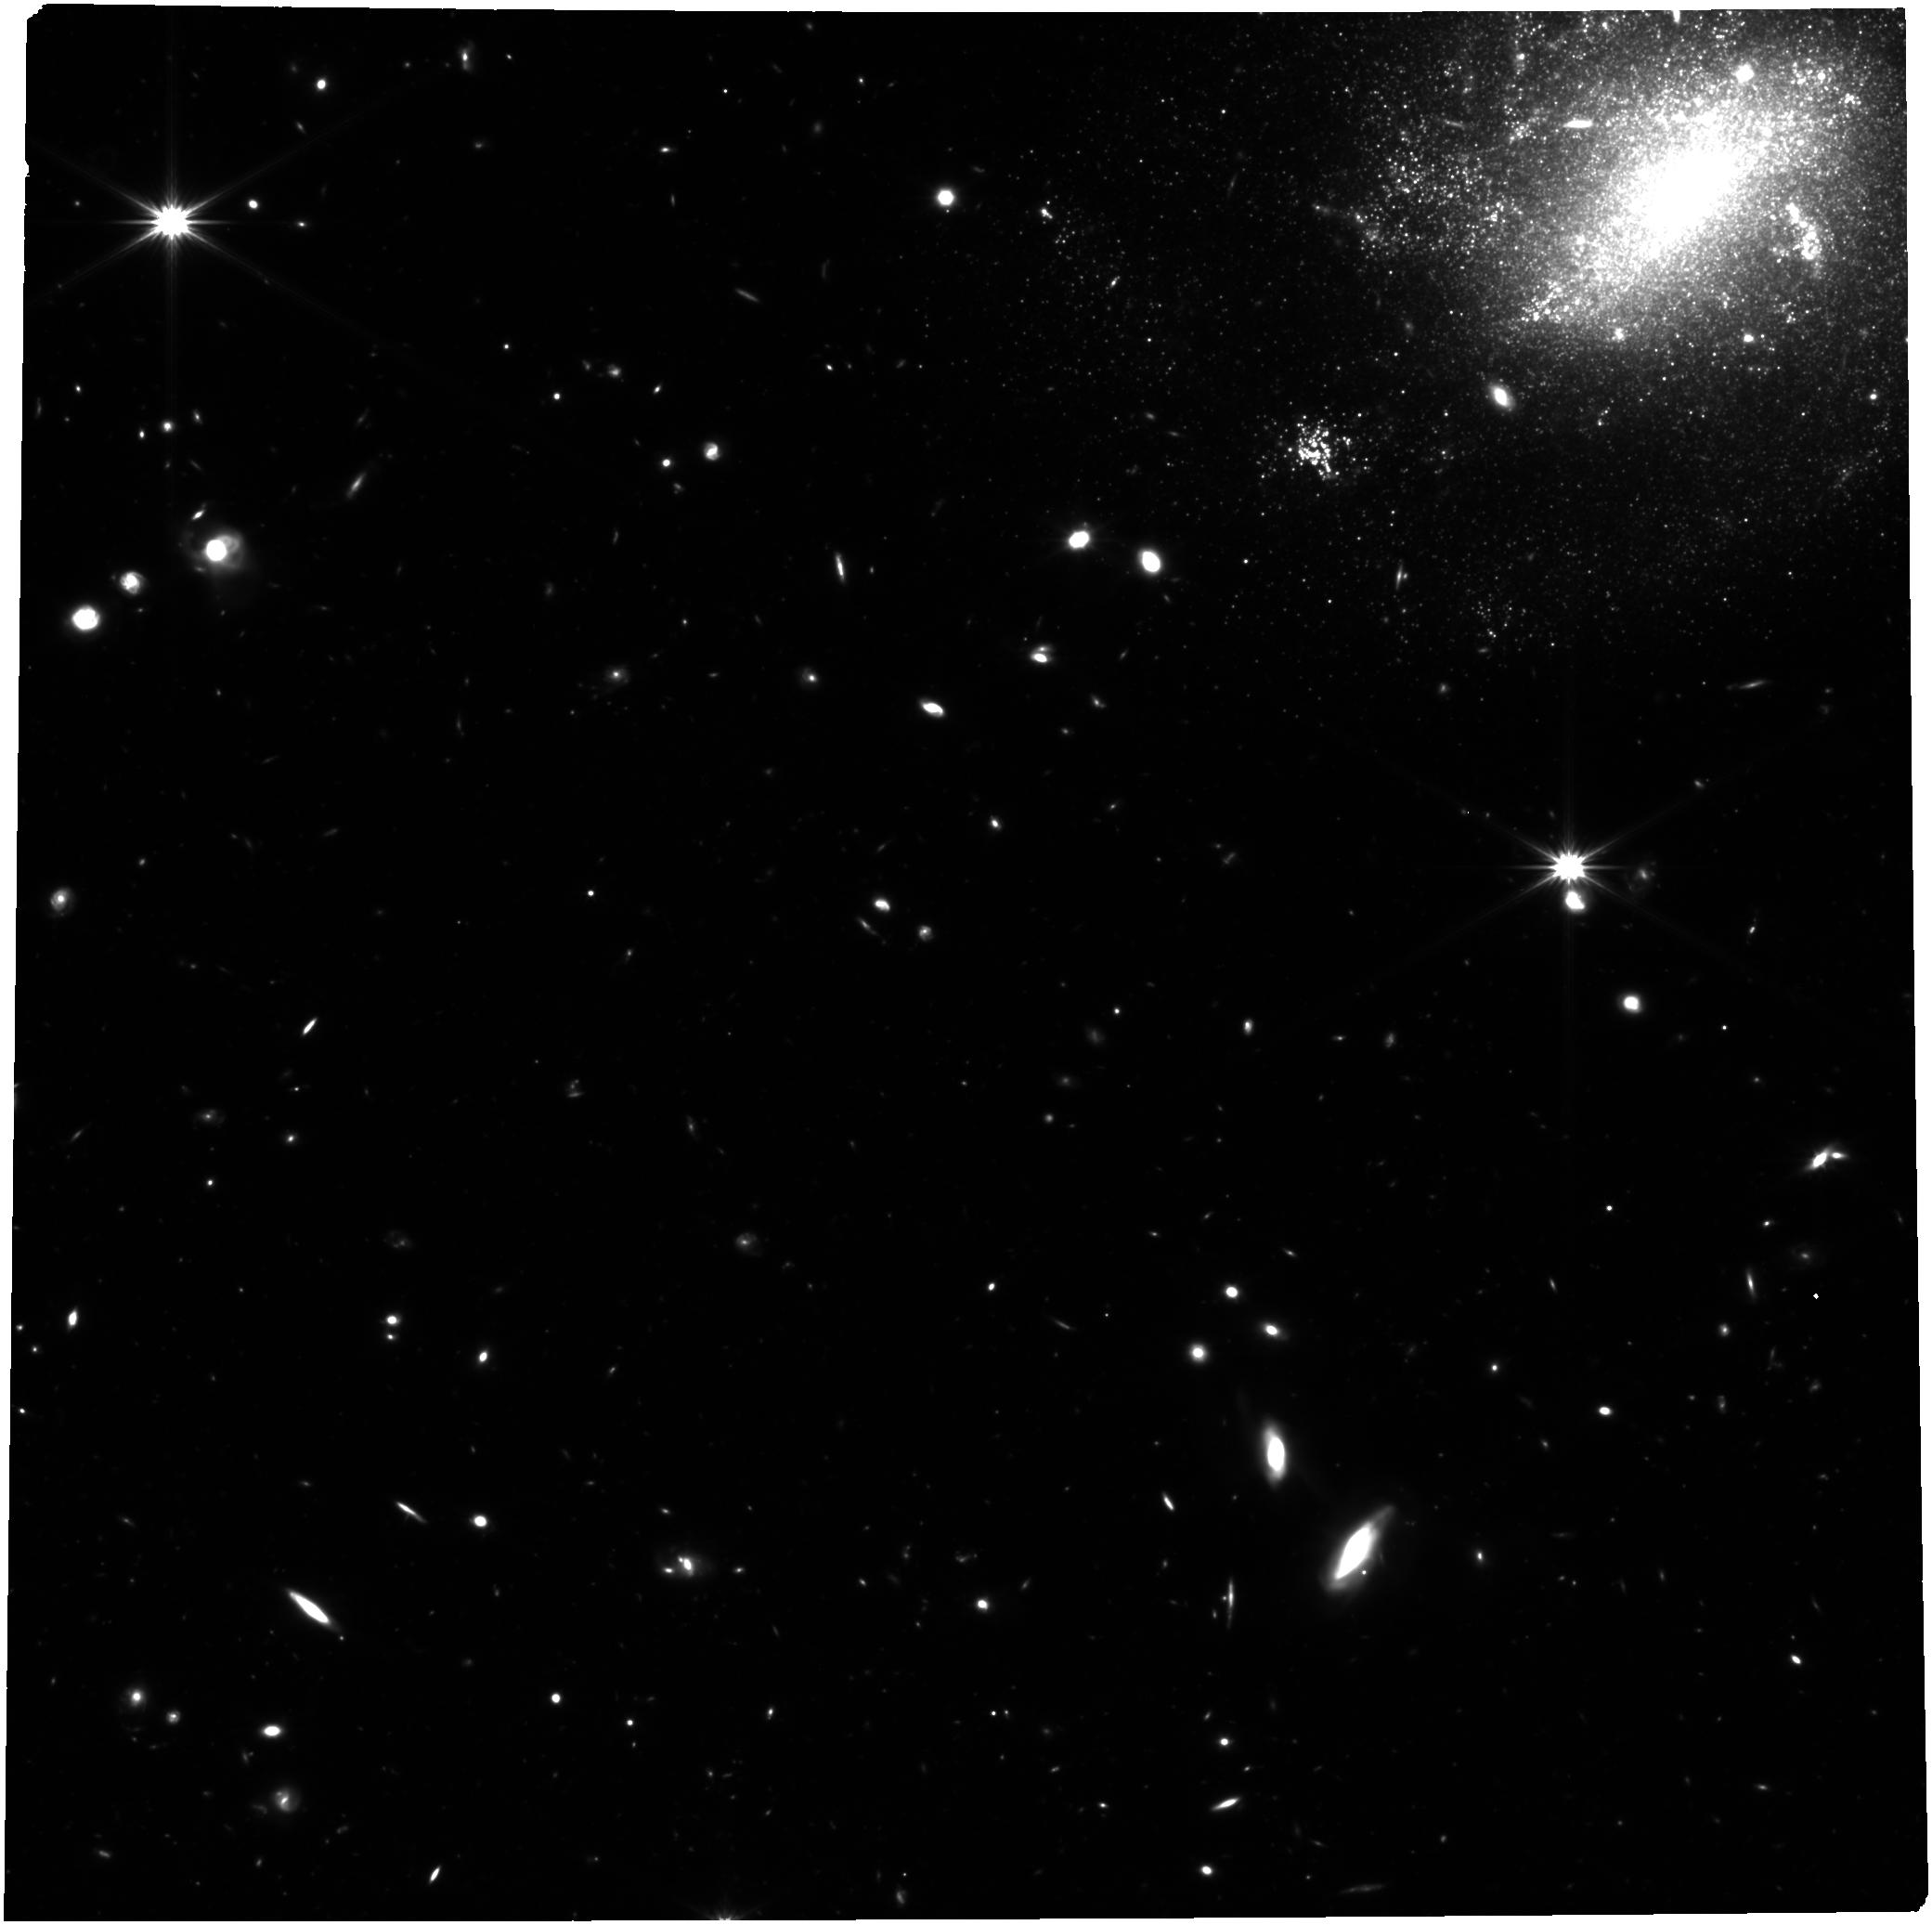
Target: FRB20250316A. Instrument: NIRCAM. Filter: F322W2. Exposure: 2.6 h. Observation ID: jw09331-o001_t001_nircam_clear-f322w2

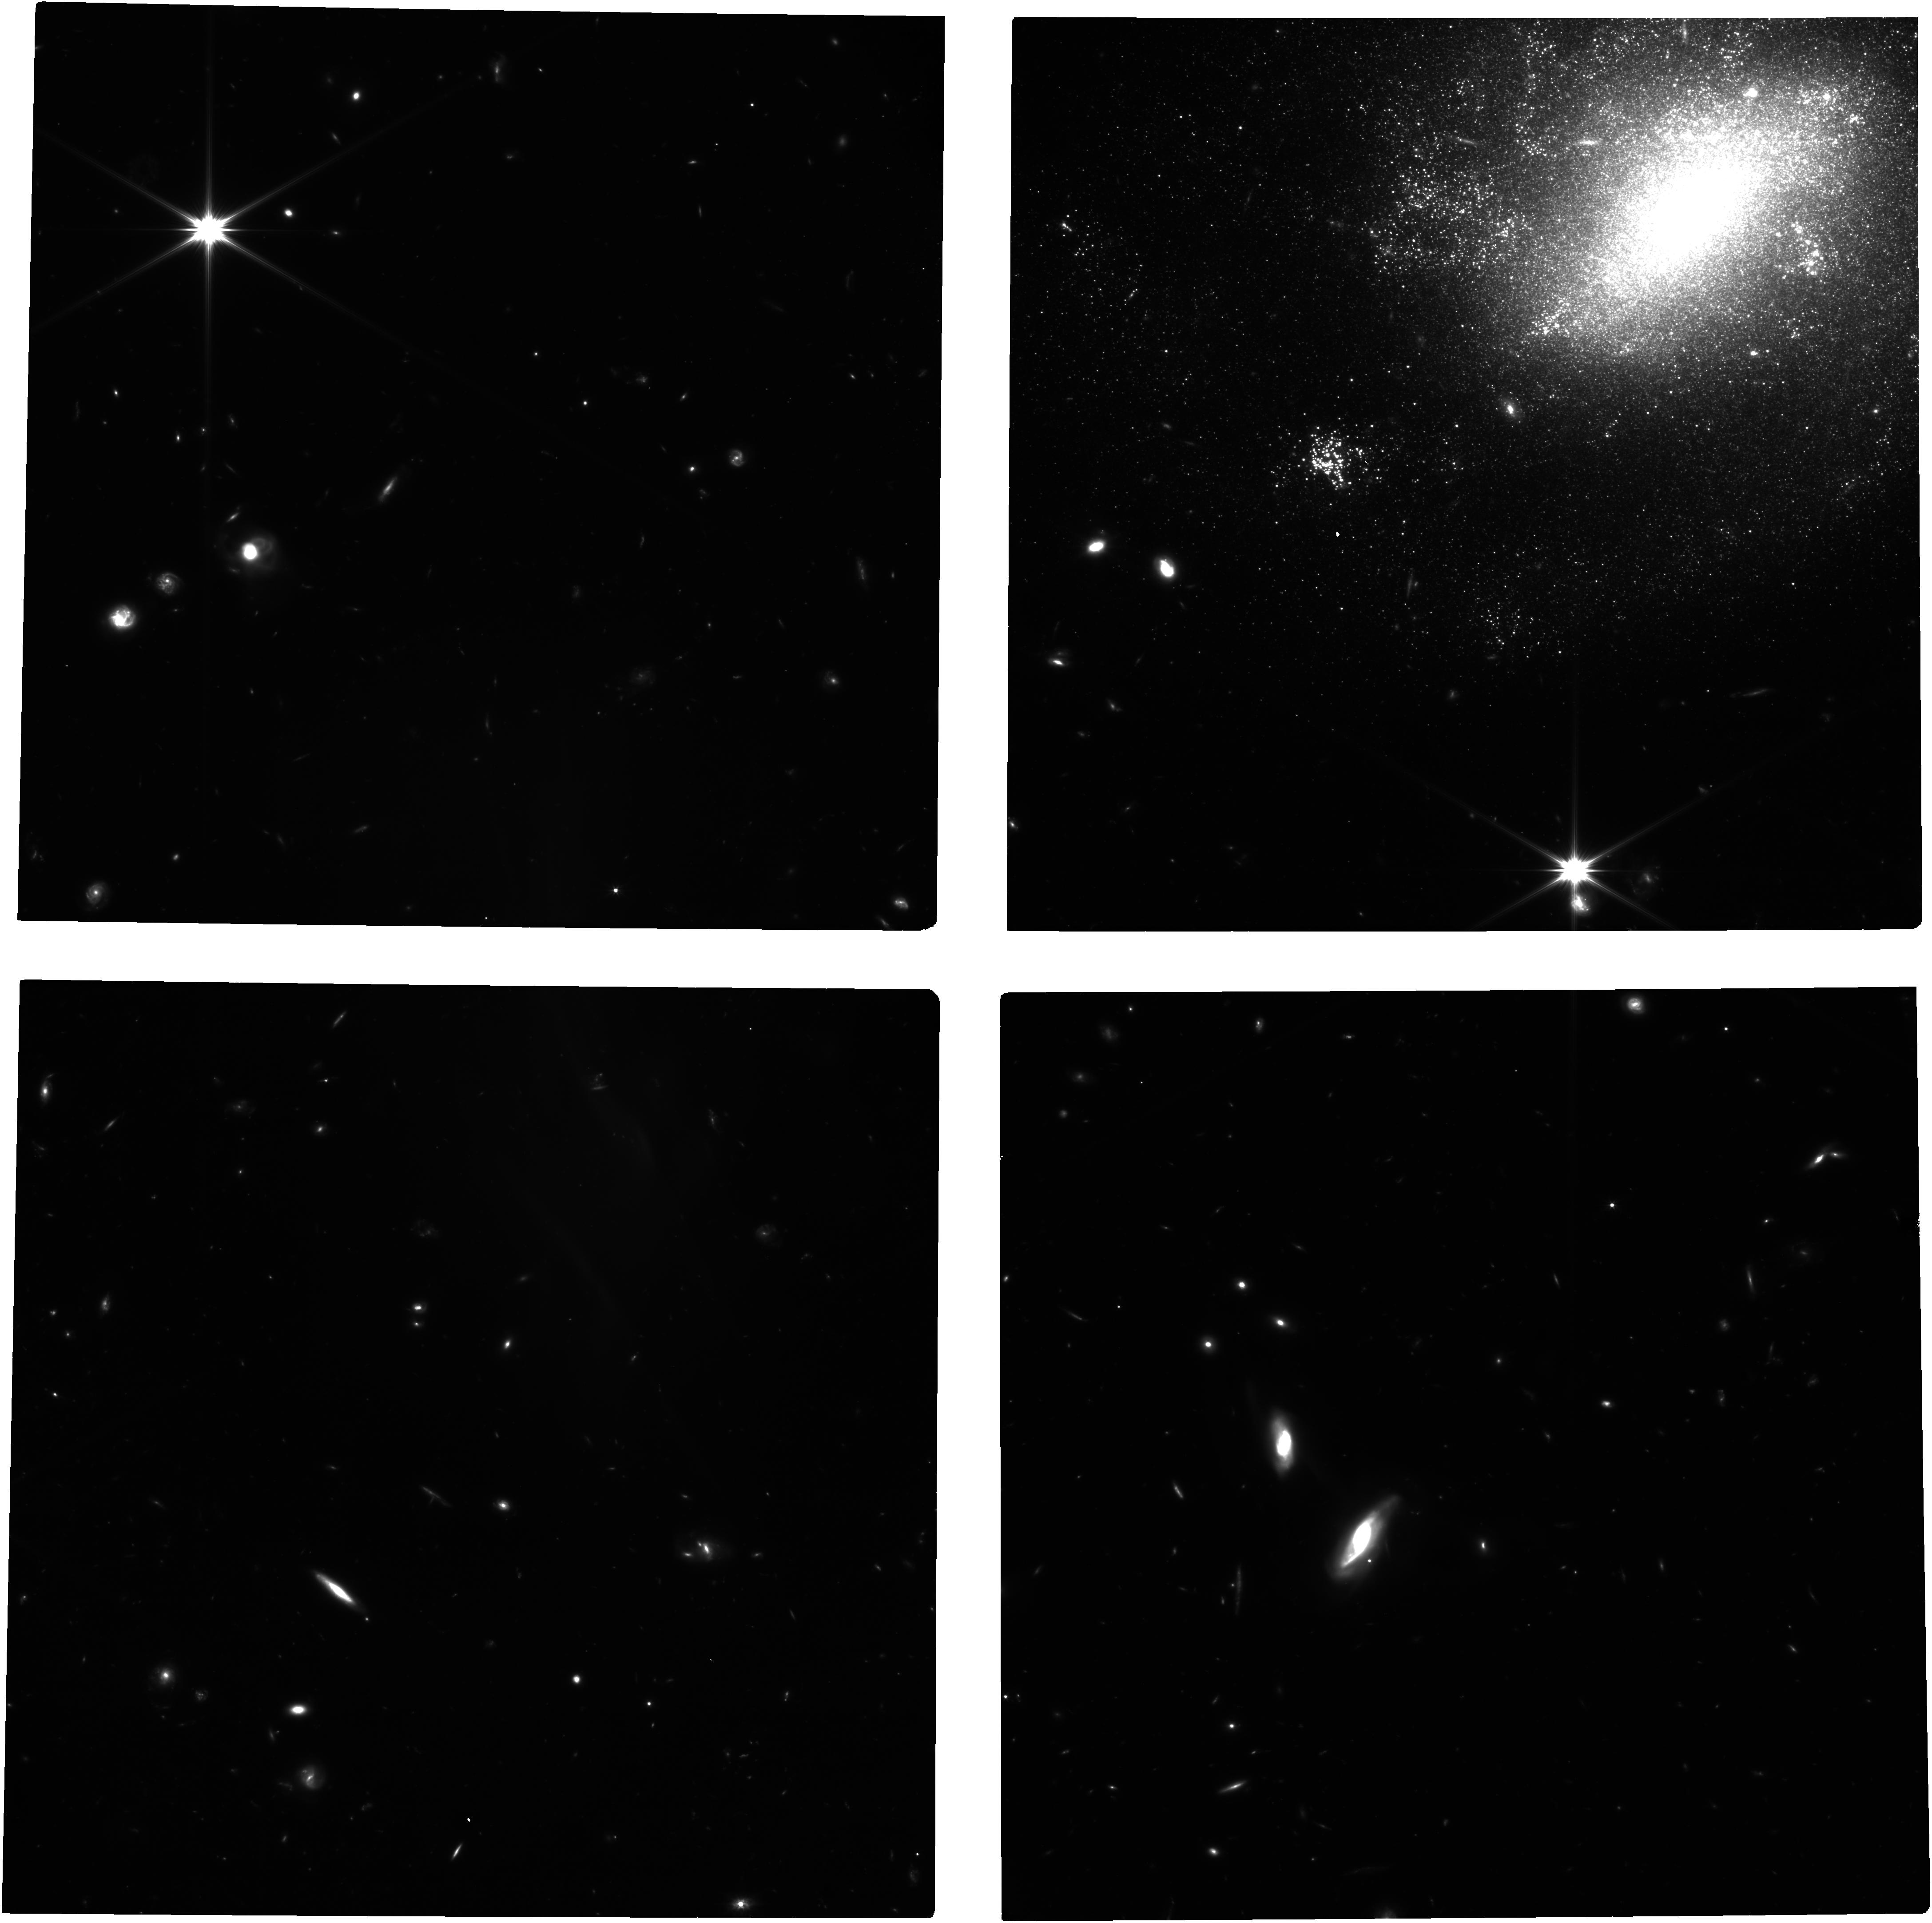
Target: FRB20250316A. Instrument: NIRCAM. Filter: F150W2. Exposure: 2.6 h. Observation ID: jw09331-o001_t001_nircam_clear-f150w2

A Deep Search for a Counterpart to the Nearby FRB 20250316A (PI: Blanchard, Peter)

Fast radio bursts (FRBs) remain one of the most mysterious phenomena in time-domain astrophysics. While improved localization capabilities have confirmed their extragalactic origin, their diverse host galaxy environments have not shed direct light on their progenitor systems. Indeed, numerous models have emerged, involving compact objects in various configurations, including with binary companions. Recently (2025 March 16), CHIME localized FRB 20250316A to a precision of <0.1'' in the galaxy NGC4141 (d ~ 40 Mpc), making it one of the best localized nearby FRBs and hence an ideal testbed for progenitor models. Here we propose a deep JWST/NIRCam search for the progenitor system. Currently, there are no detections of any source at the FRB position in the radio, X-rays, or optical (r > 25 mag); the optical limits however are susceptible to progenitor obscuration or a spectral energy distribution peaking in the IR. JWST provides the best combination of sensitivity and angular resolution, and will allow us to reach an extremely deep absolute magnitude limit of -3 mag. This will be the deepest observation available for any FRB progenitor, and could detect (or rule out) for example, progenitors involving mass transfer from supergiant/giant companions. Given the significant impact such deep observations will have on urgent scientific questions, this program is suitable as a Discovery DDT request. In case of a detection, the DDT observation will also serve as a baseline for future regular cycle observations to search for evolution of a detected progenitor.